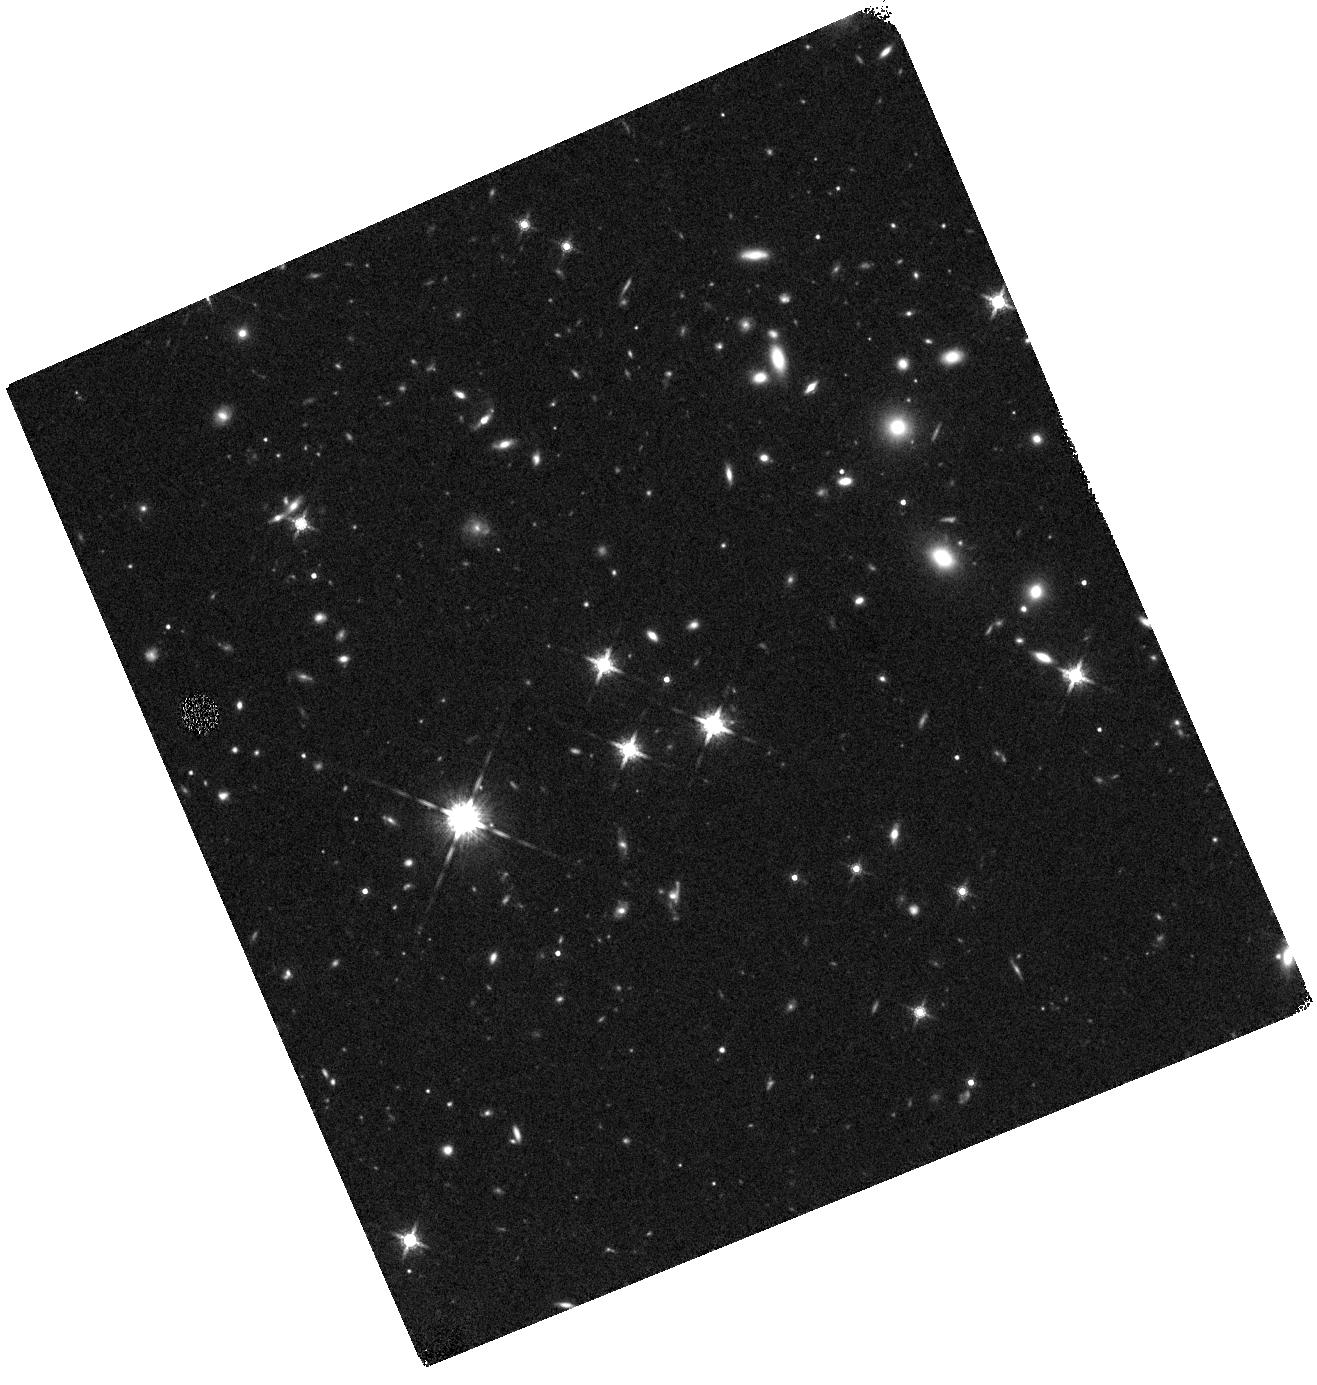
Target: SDSSJ215954.45-002150.1
Instrument: WFC3/IR
Filter: F160W
Exposure: 27 min
Observation ID: hst_12613_0h_wfc3_ir_f160w_ibqw0h

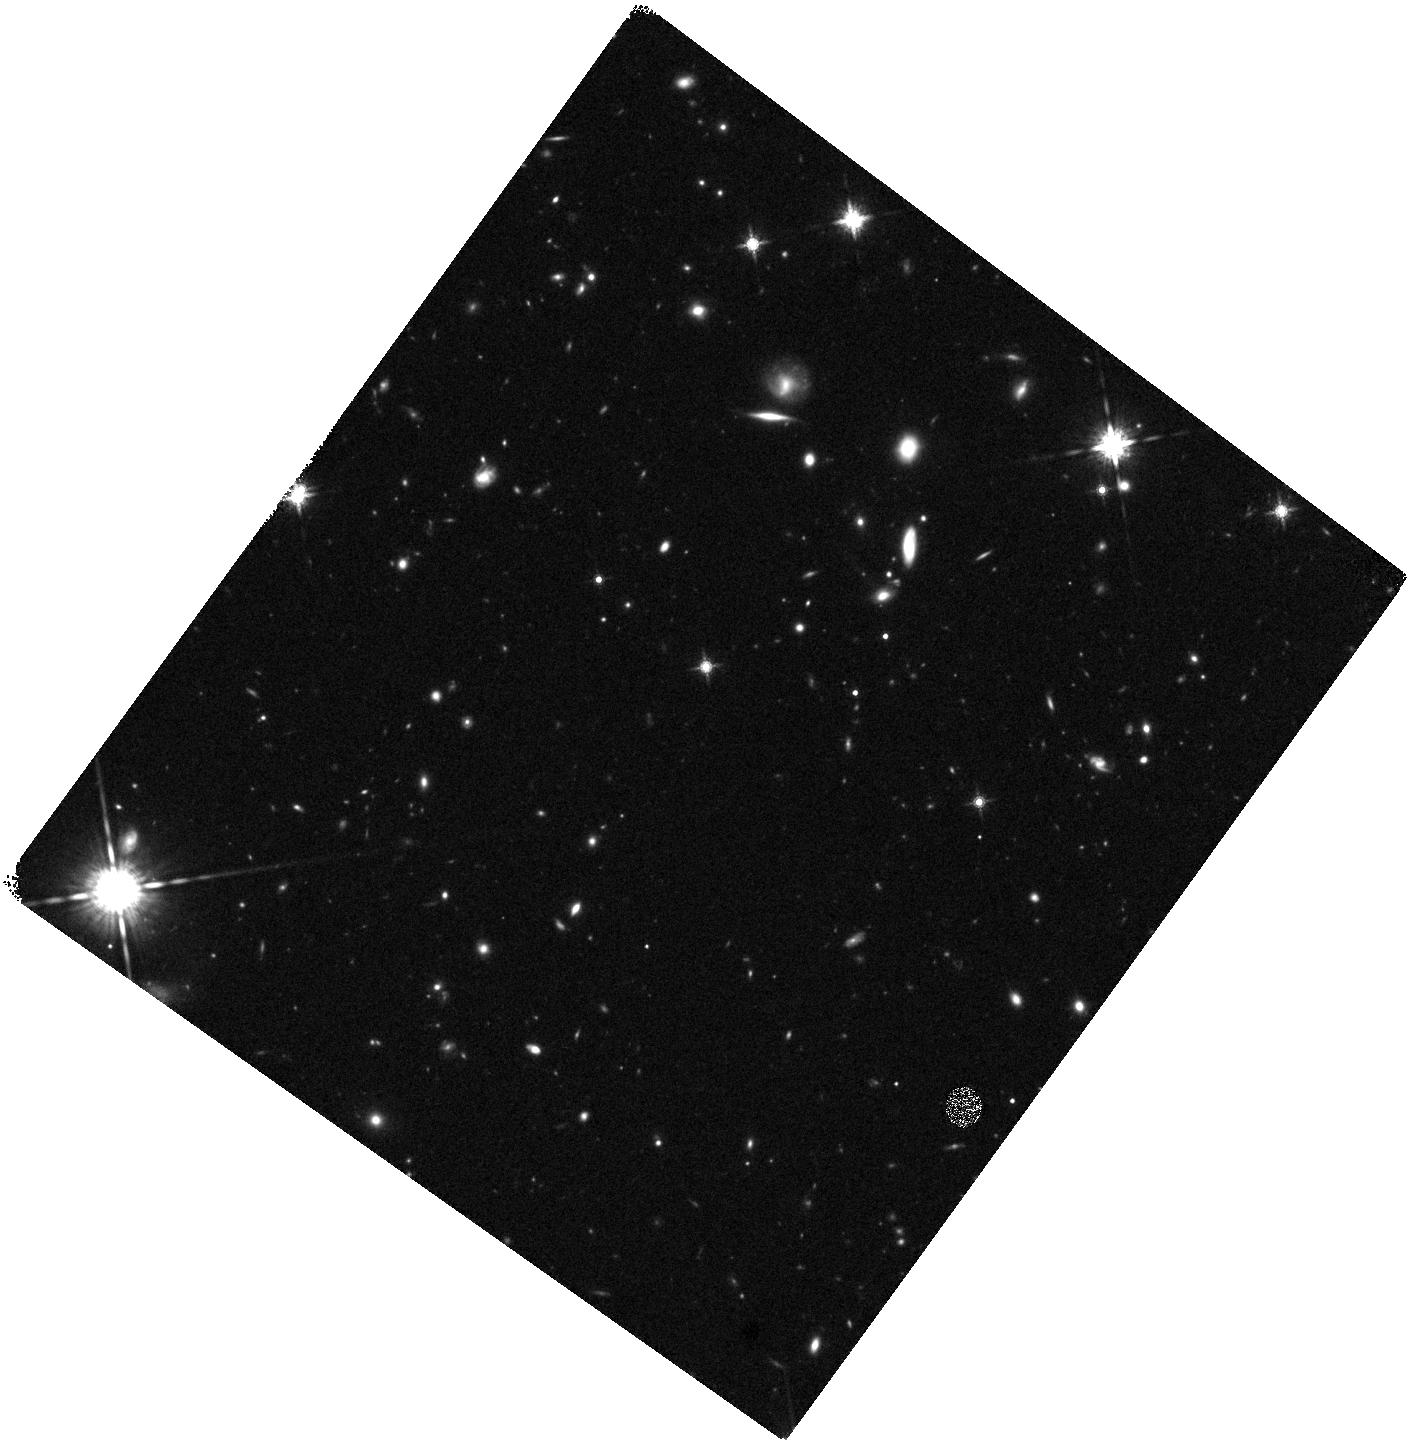
Target: SDSSJ085117.41+301838.7
Instrument: WFC3/IR
Filter: F160W
Exposure: 27 min
Observation ID: hst_12613_18_wfc3_ir_f160w_ibqw18

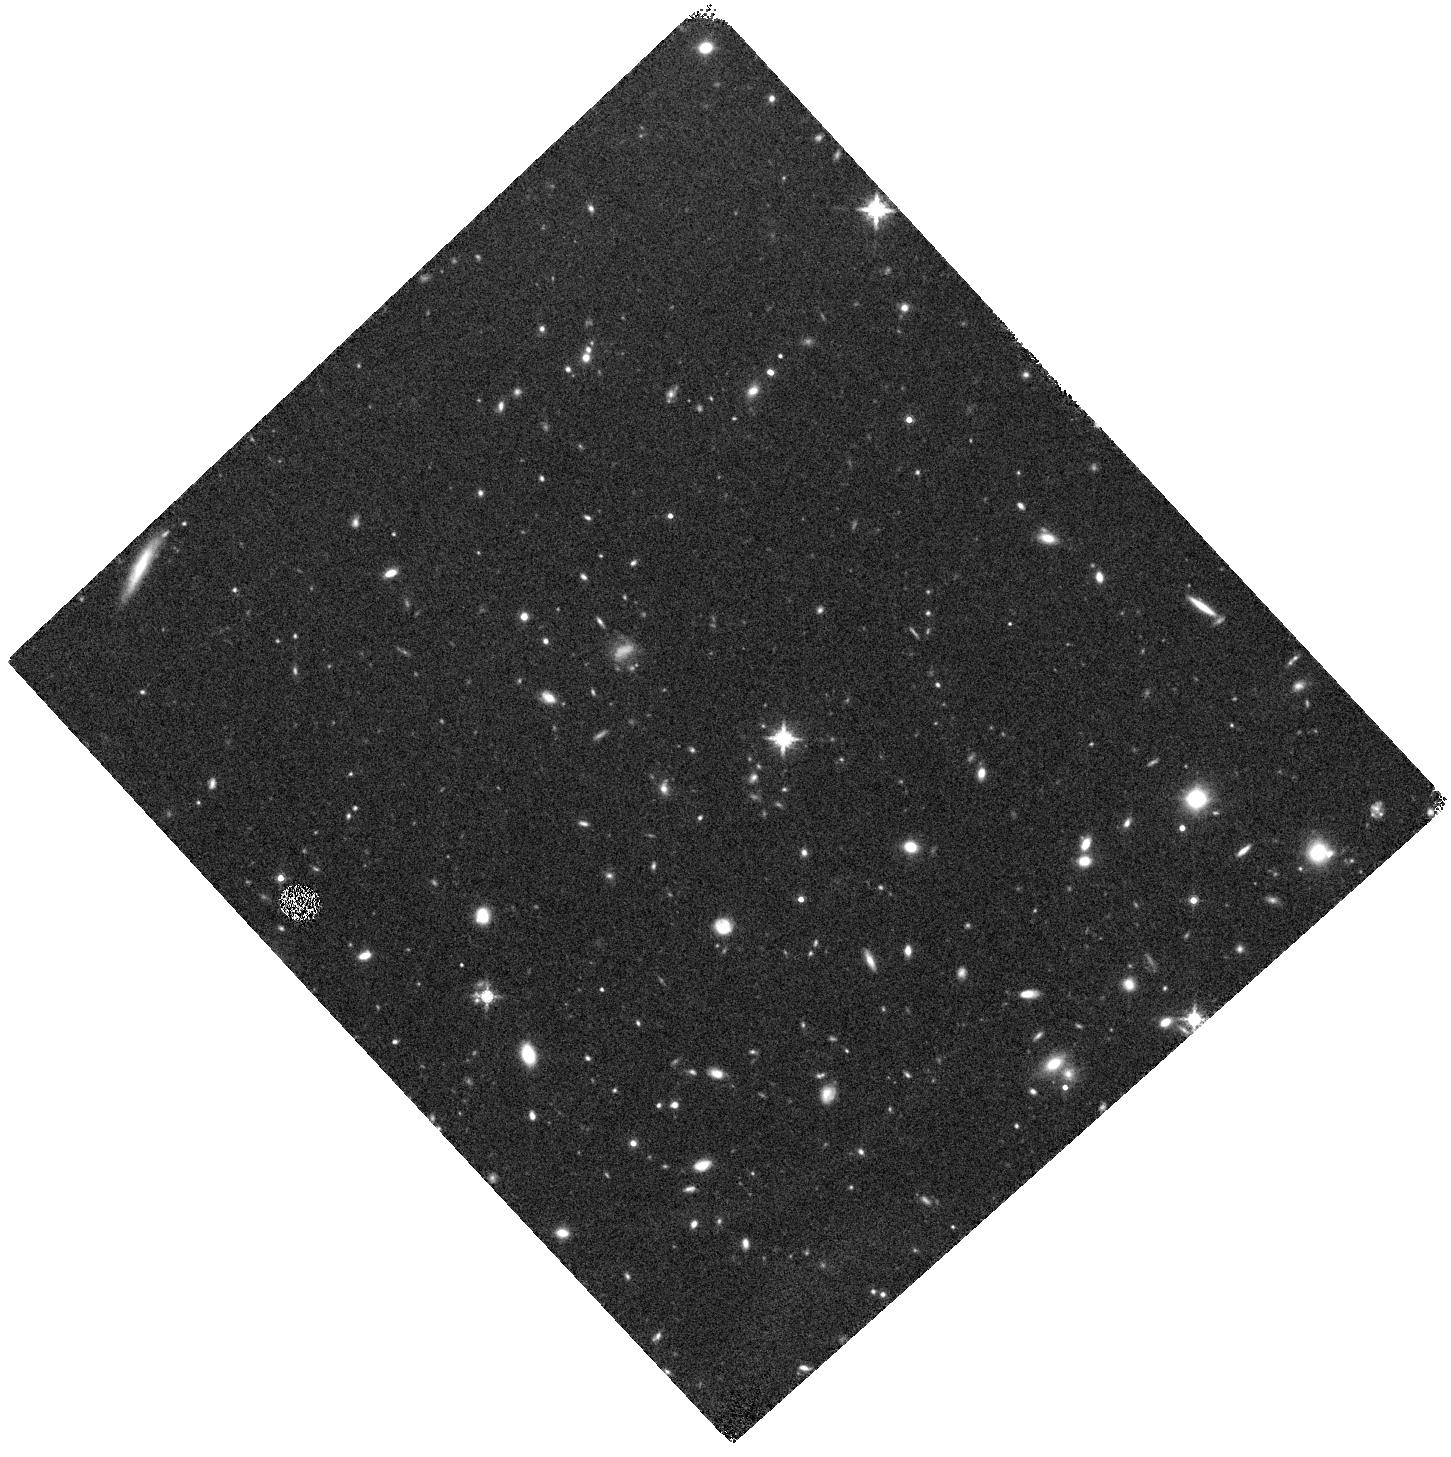
Target: SDSSJ113820.35+565652.8
Instrument: WFC3/IR
Filter: F160W
Exposure: 27 min
Observation ID: hst_12613_49_wfc3_ir_f160w_ibqw49

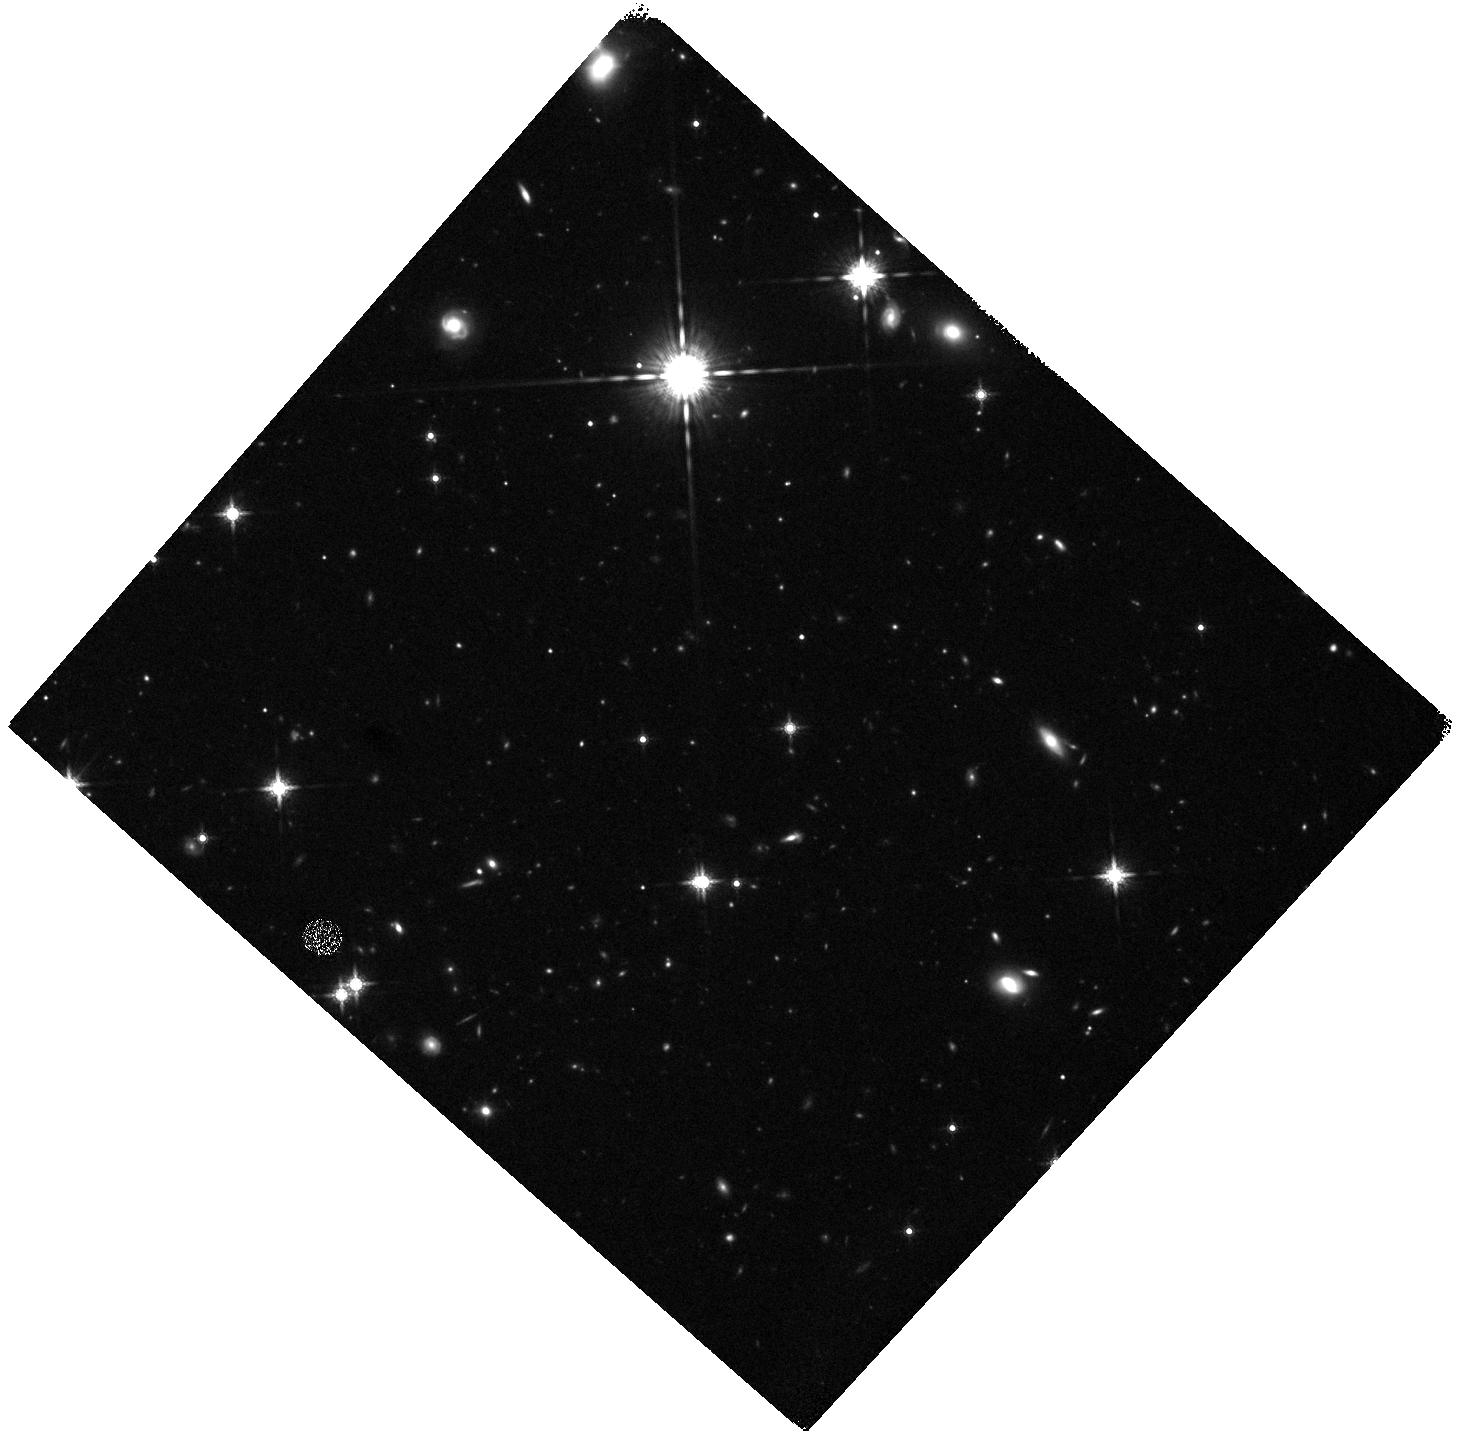
Target: SDSSJ081518.99+103711.5
Instrument: WFC3/IR
Filter: F160W
Exposure: 27 min
Observation ID: hst_12613_14_wfc3_ir_f160w_ibqw14

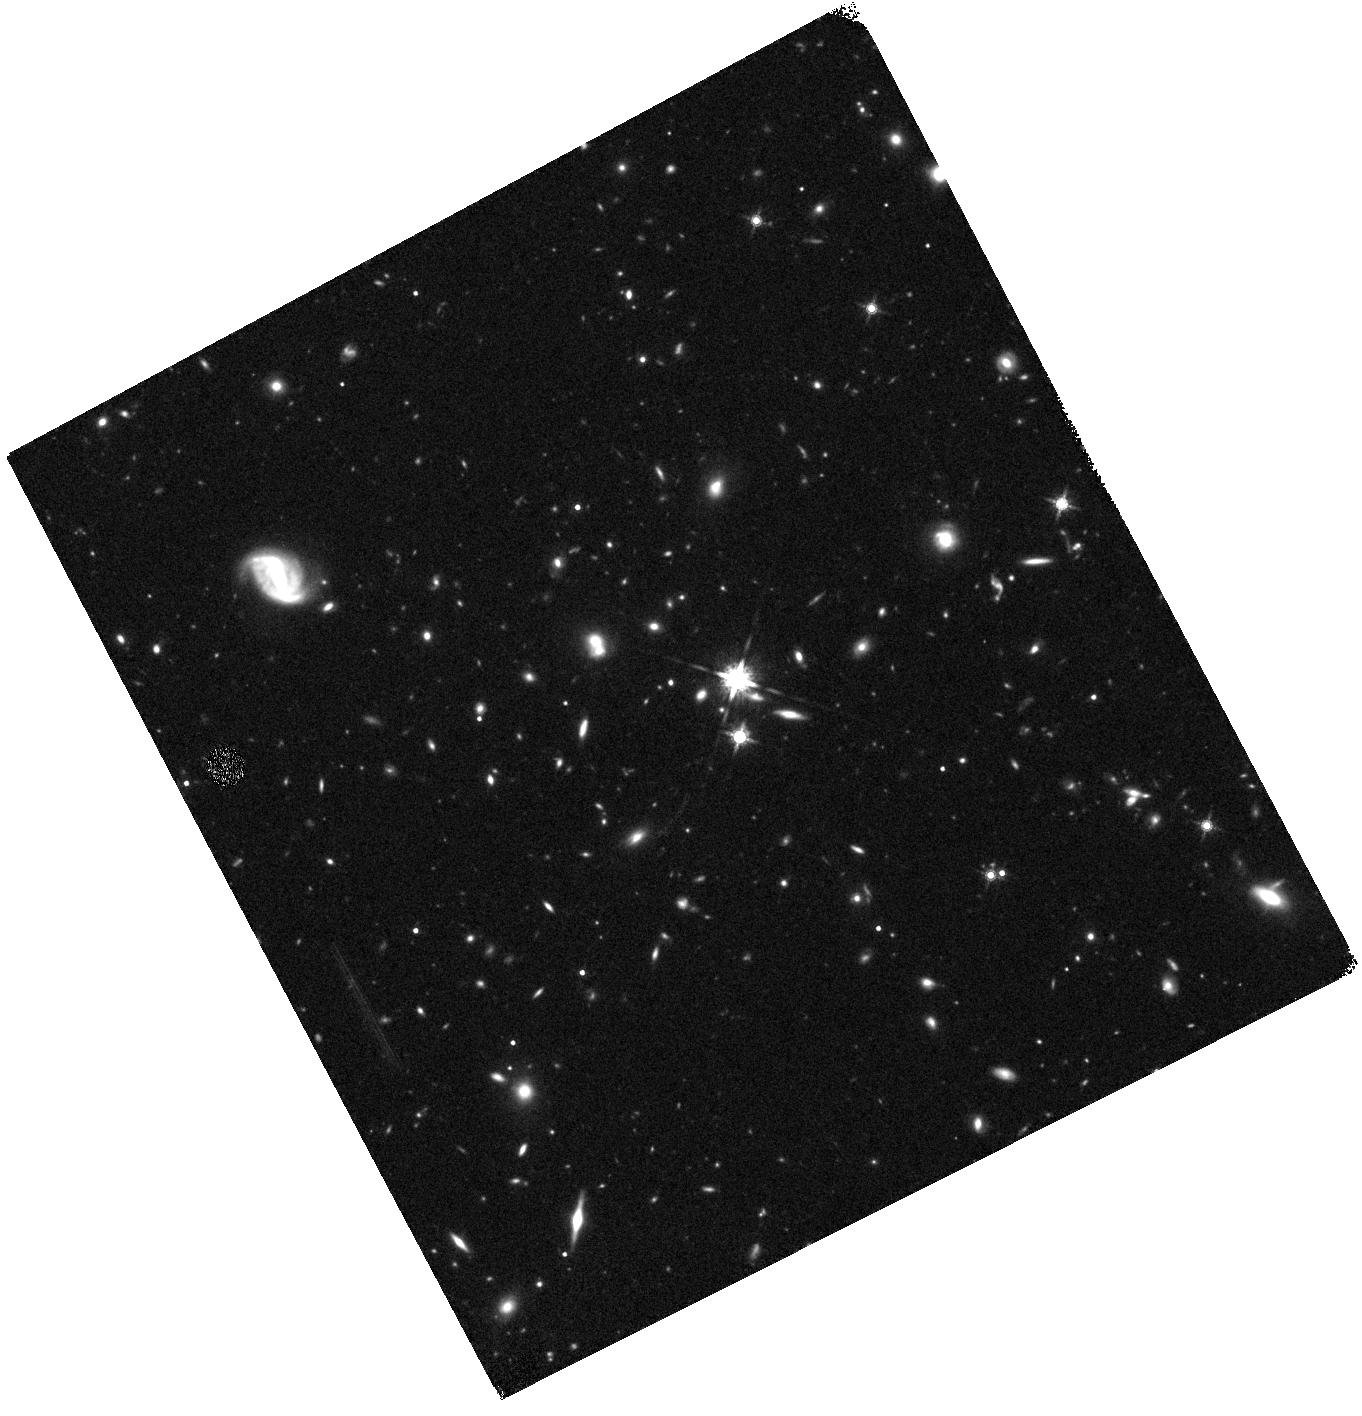
Target: SDSSJ232300.06+151002.4
Instrument: WFC3/IR
Filter: F160W
Exposure: 27 min
Observation ID: hst_12613_0m_wfc3_ir_f160w_ibqw0m

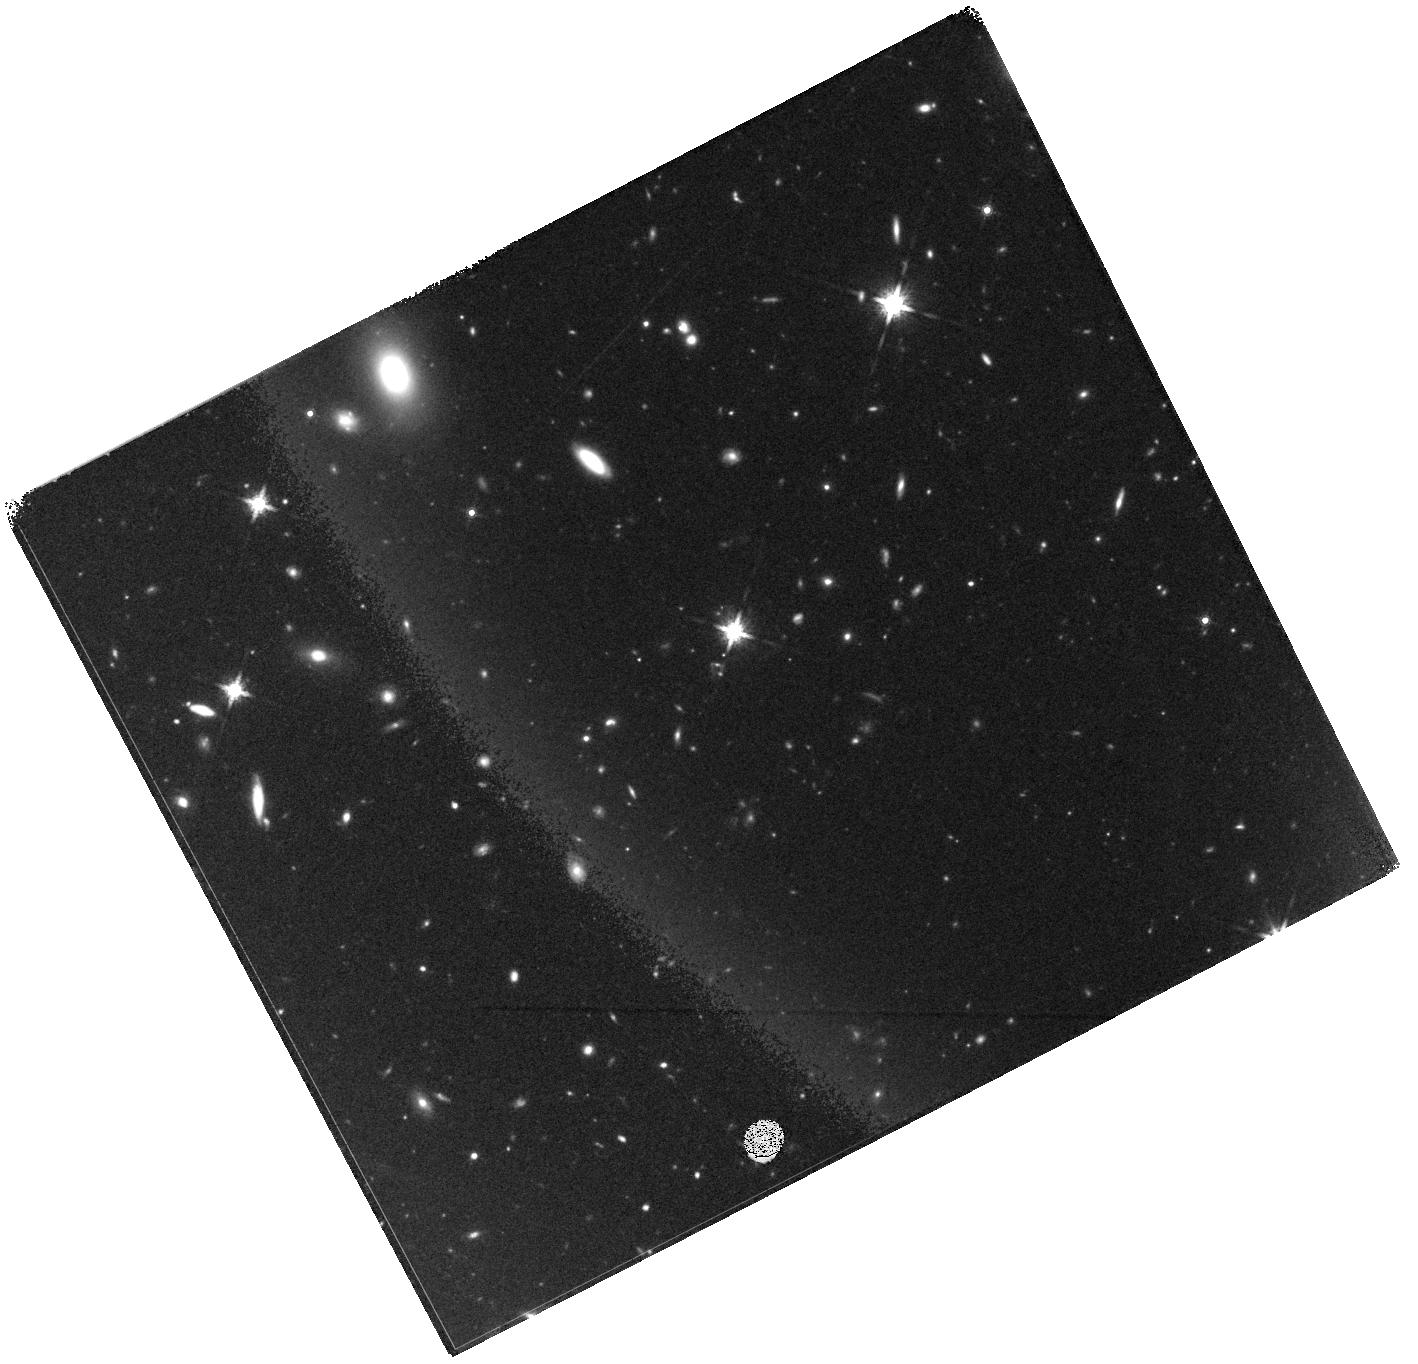
Target: SDSSJ143645.80+633637.9
Instrument: WFC3/IR
Filter: F160W
Exposure: 27 min
Observation ID: hst_12613_85_wfc3_ir_f160w_ibqw85

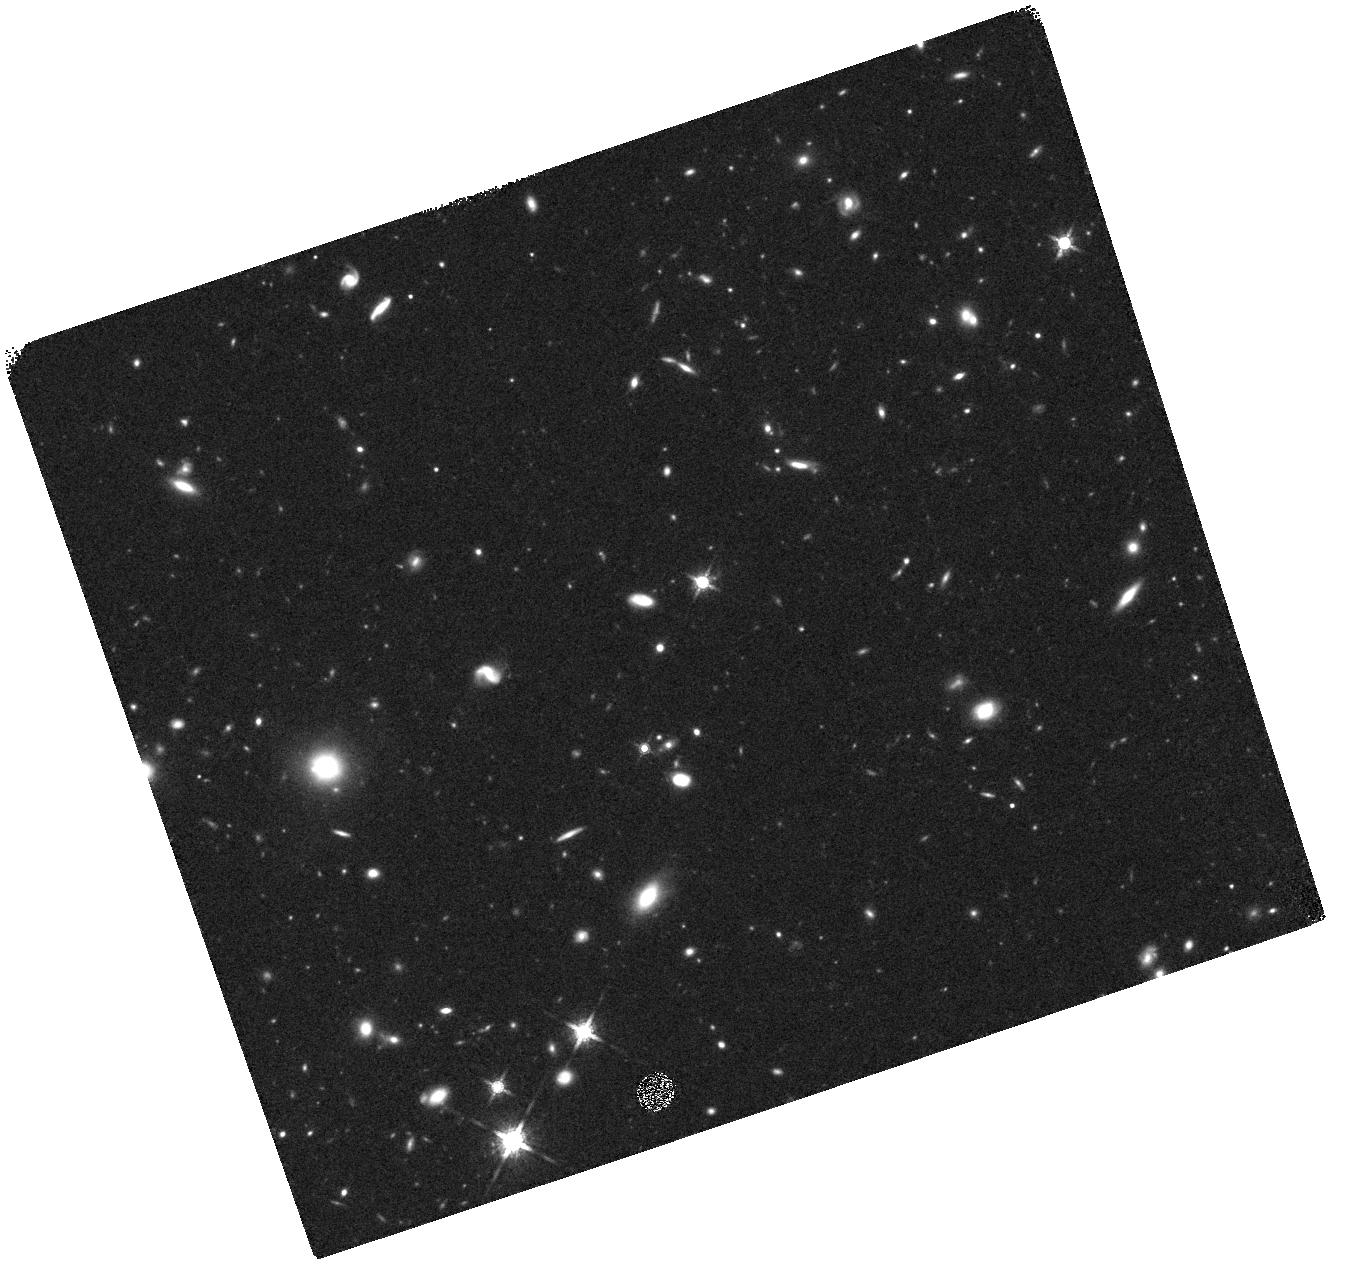
Target: SDSSJ131535.42+253643.9
Instrument: WFC3/IR
Filter: F160W
Exposure: 27 min
Observation ID: hst_12613_70_wfc3_ir_f160w_ibqw70

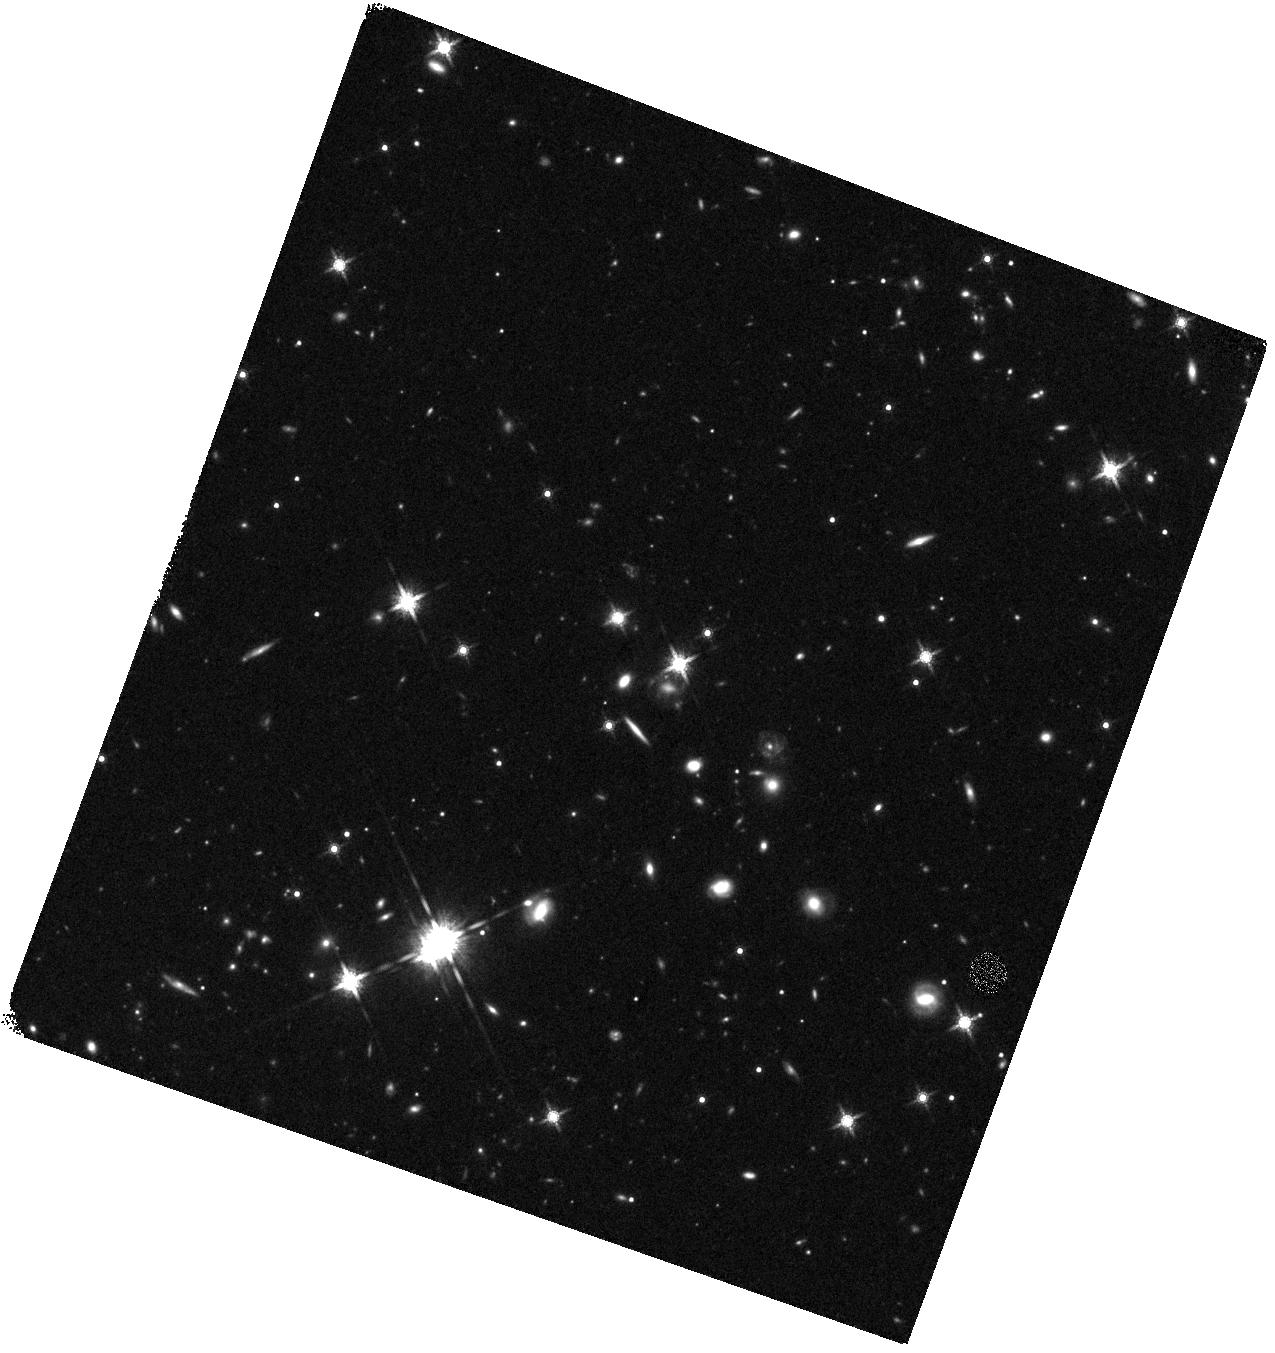
Target: SDSSJ215006.72+120620.6
Instrument: WFC3/IR
Filter: F160W
Exposure: 27 min
Observation ID: hst_12613_0g_wfc3_ir_f160w_ibqw0g

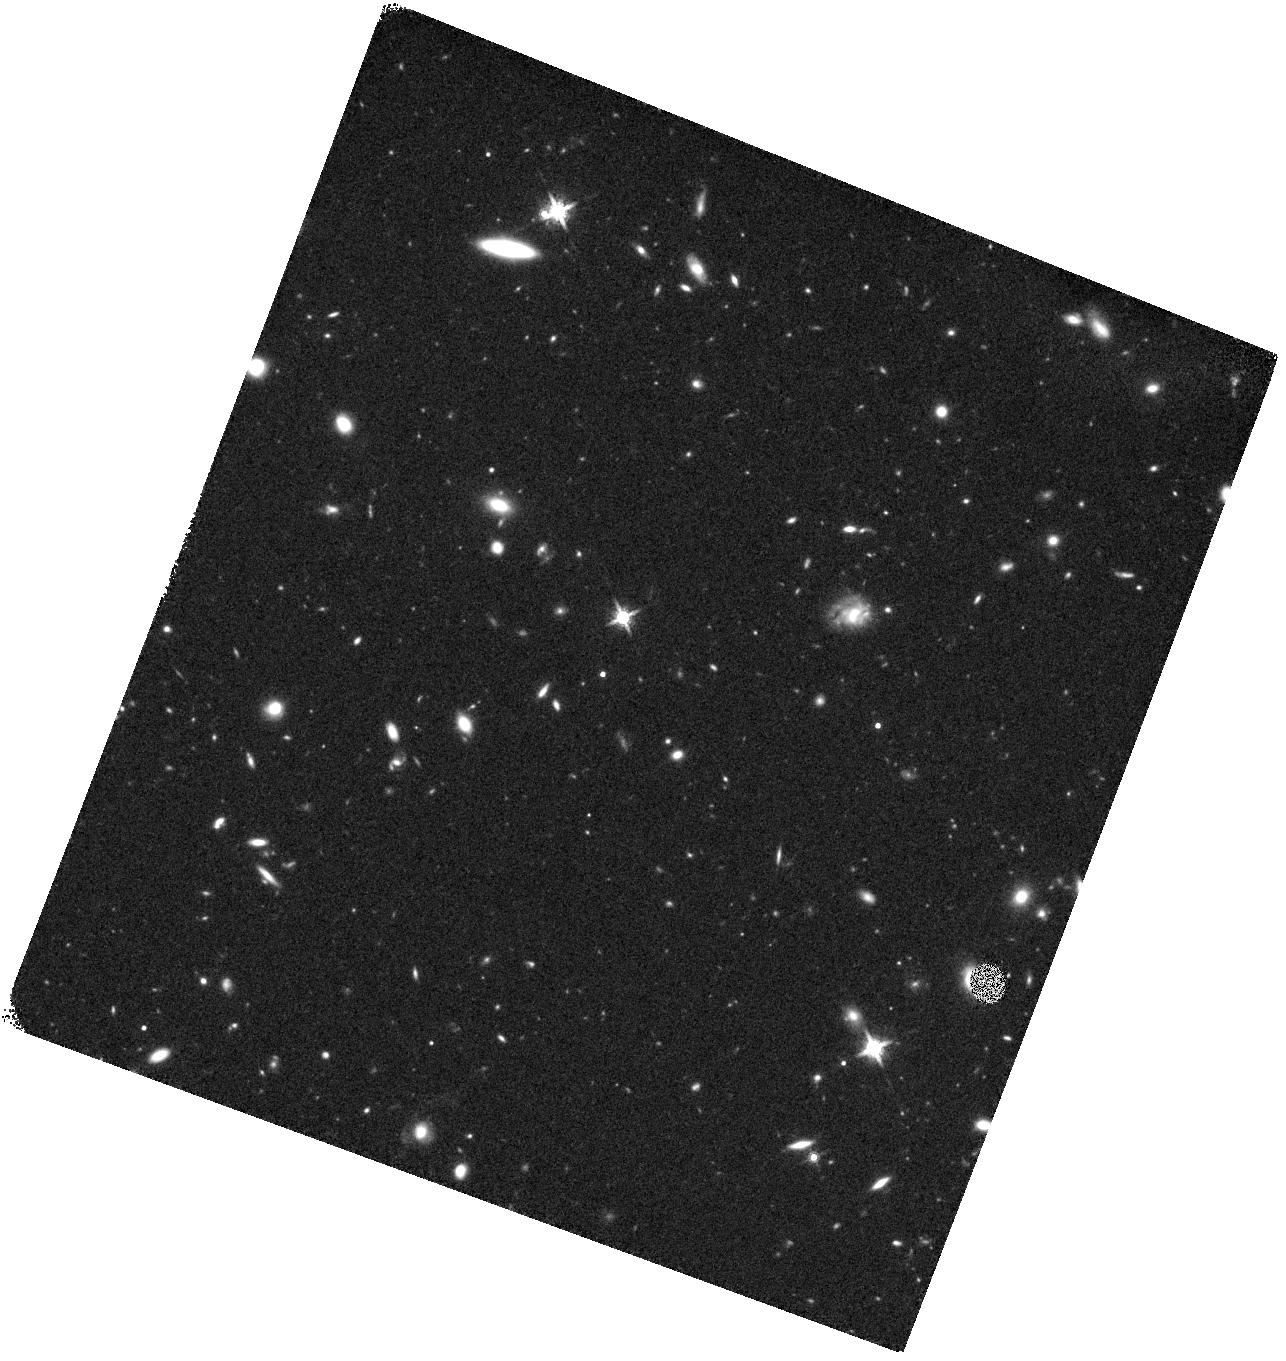
Target: SDSSJ135851.73+540805.3
Instrument: WFC3/IR
Filter: F160W
Exposure: 27 min
Observation ID: hst_12613_77_wfc3_ir_f160w_ibqw77

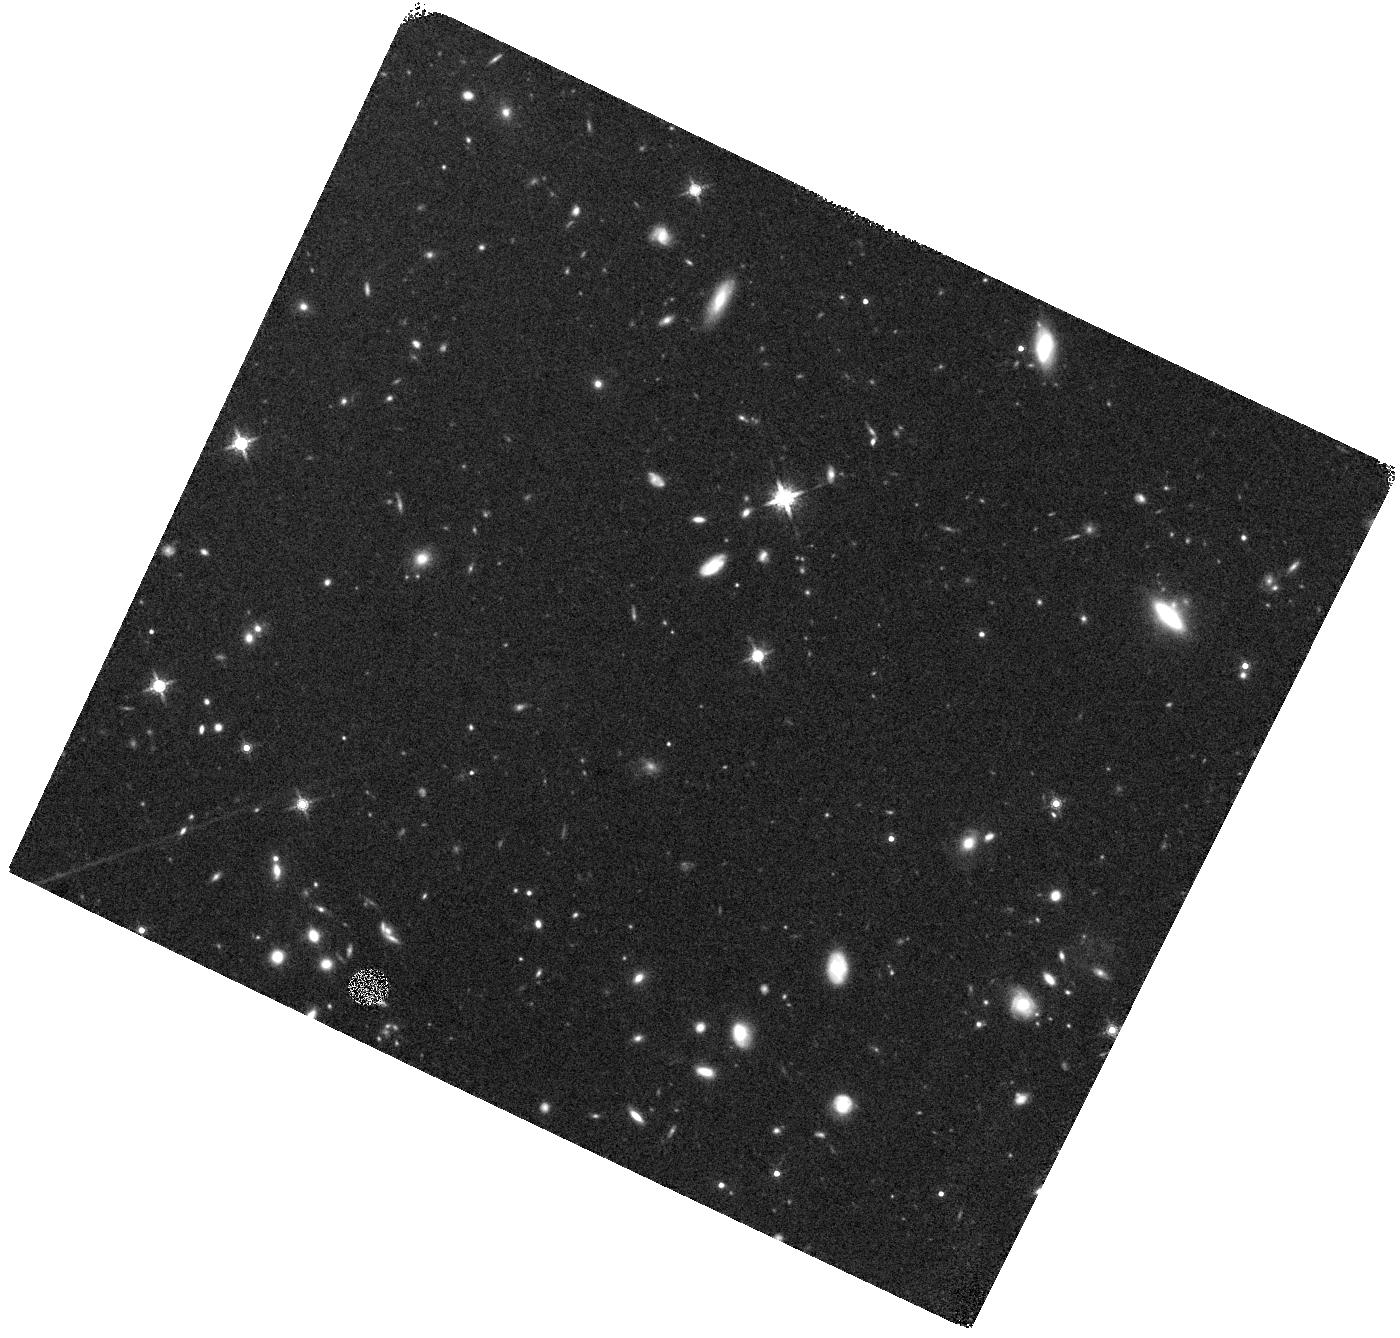
Target: SDSSJ094737.70+110843.3
Instrument: WFC3/IR
Filter: F160W
Exposure: 27 min
Observation ID: hst_12613_29_wfc3_ir_f160w_ibqw29

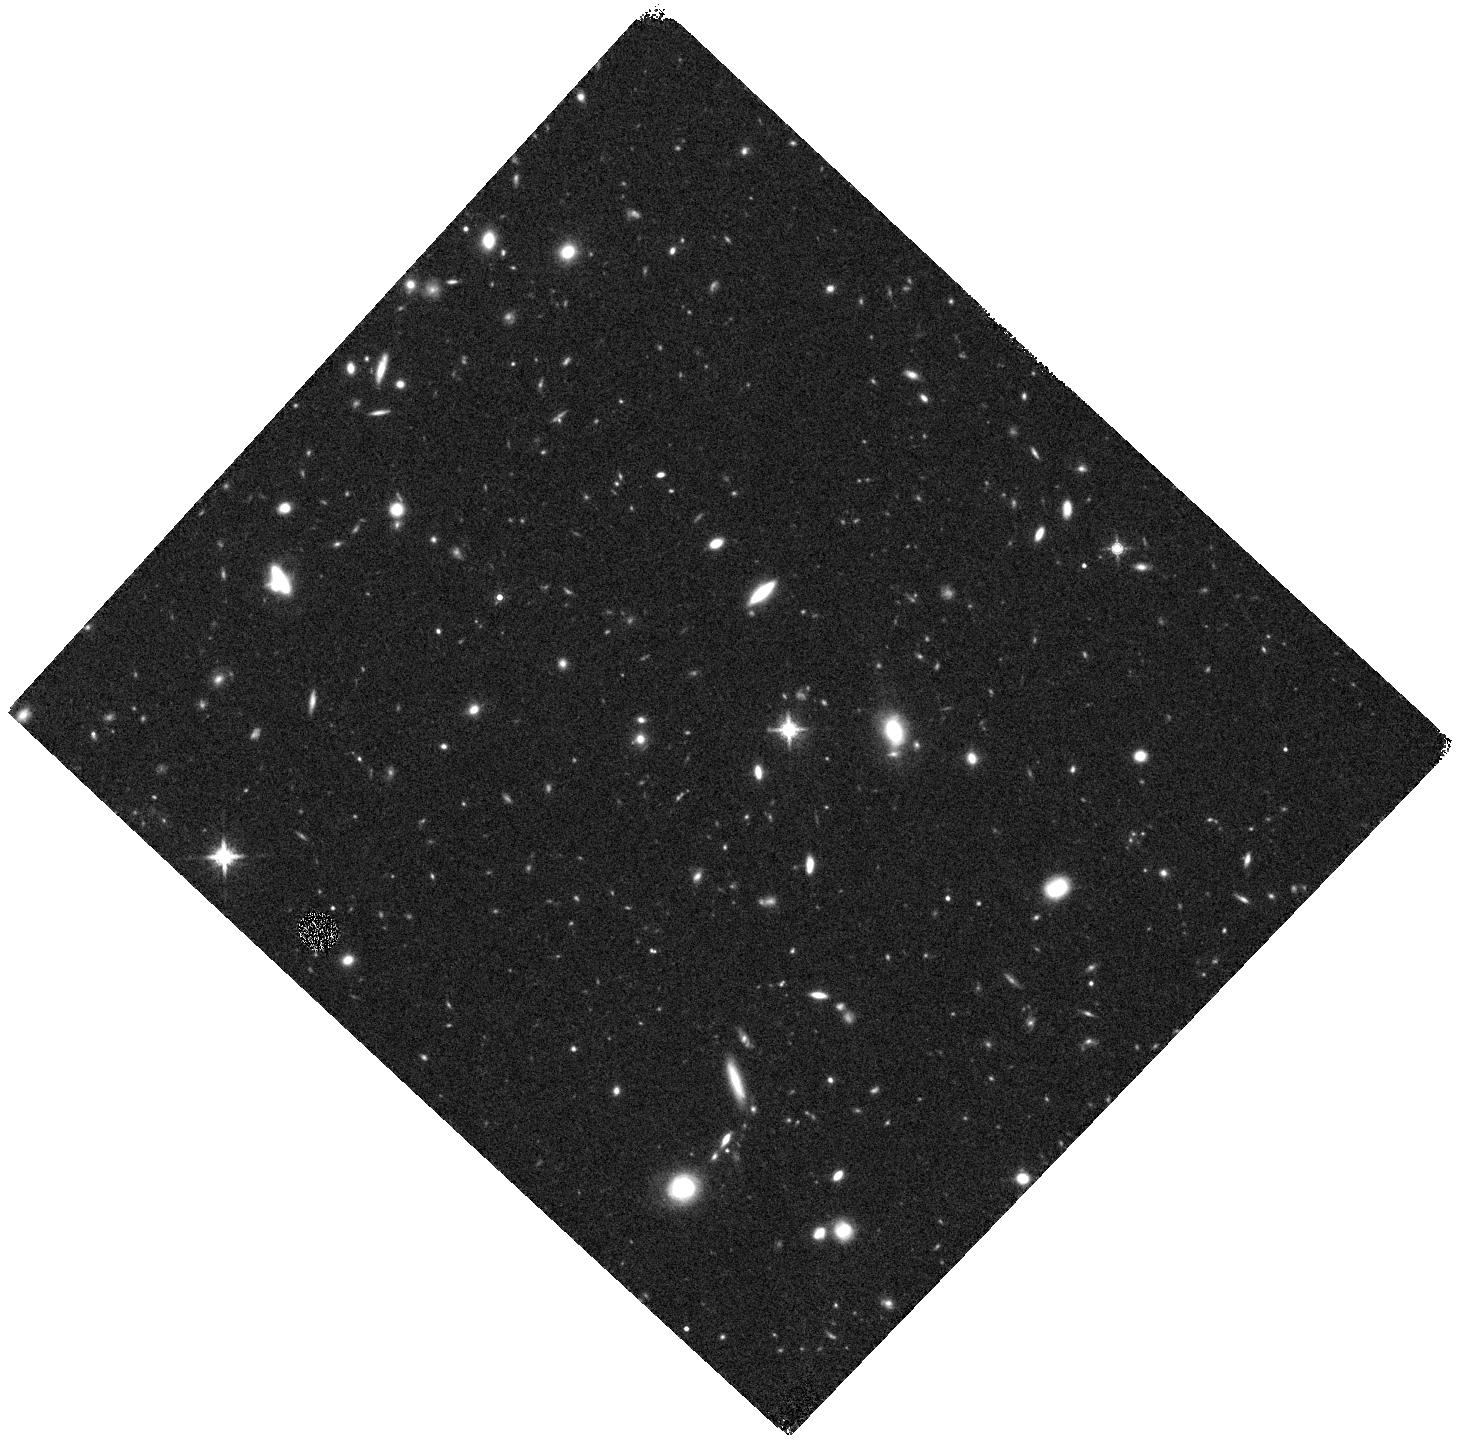
Target: SDSSJ120305.42+481313.1
Instrument: WFC3/IR
Filter: F160W
Exposure: 27 min
Observation ID: hst_12613_57_wfc3_ir_f160w_ibqw57

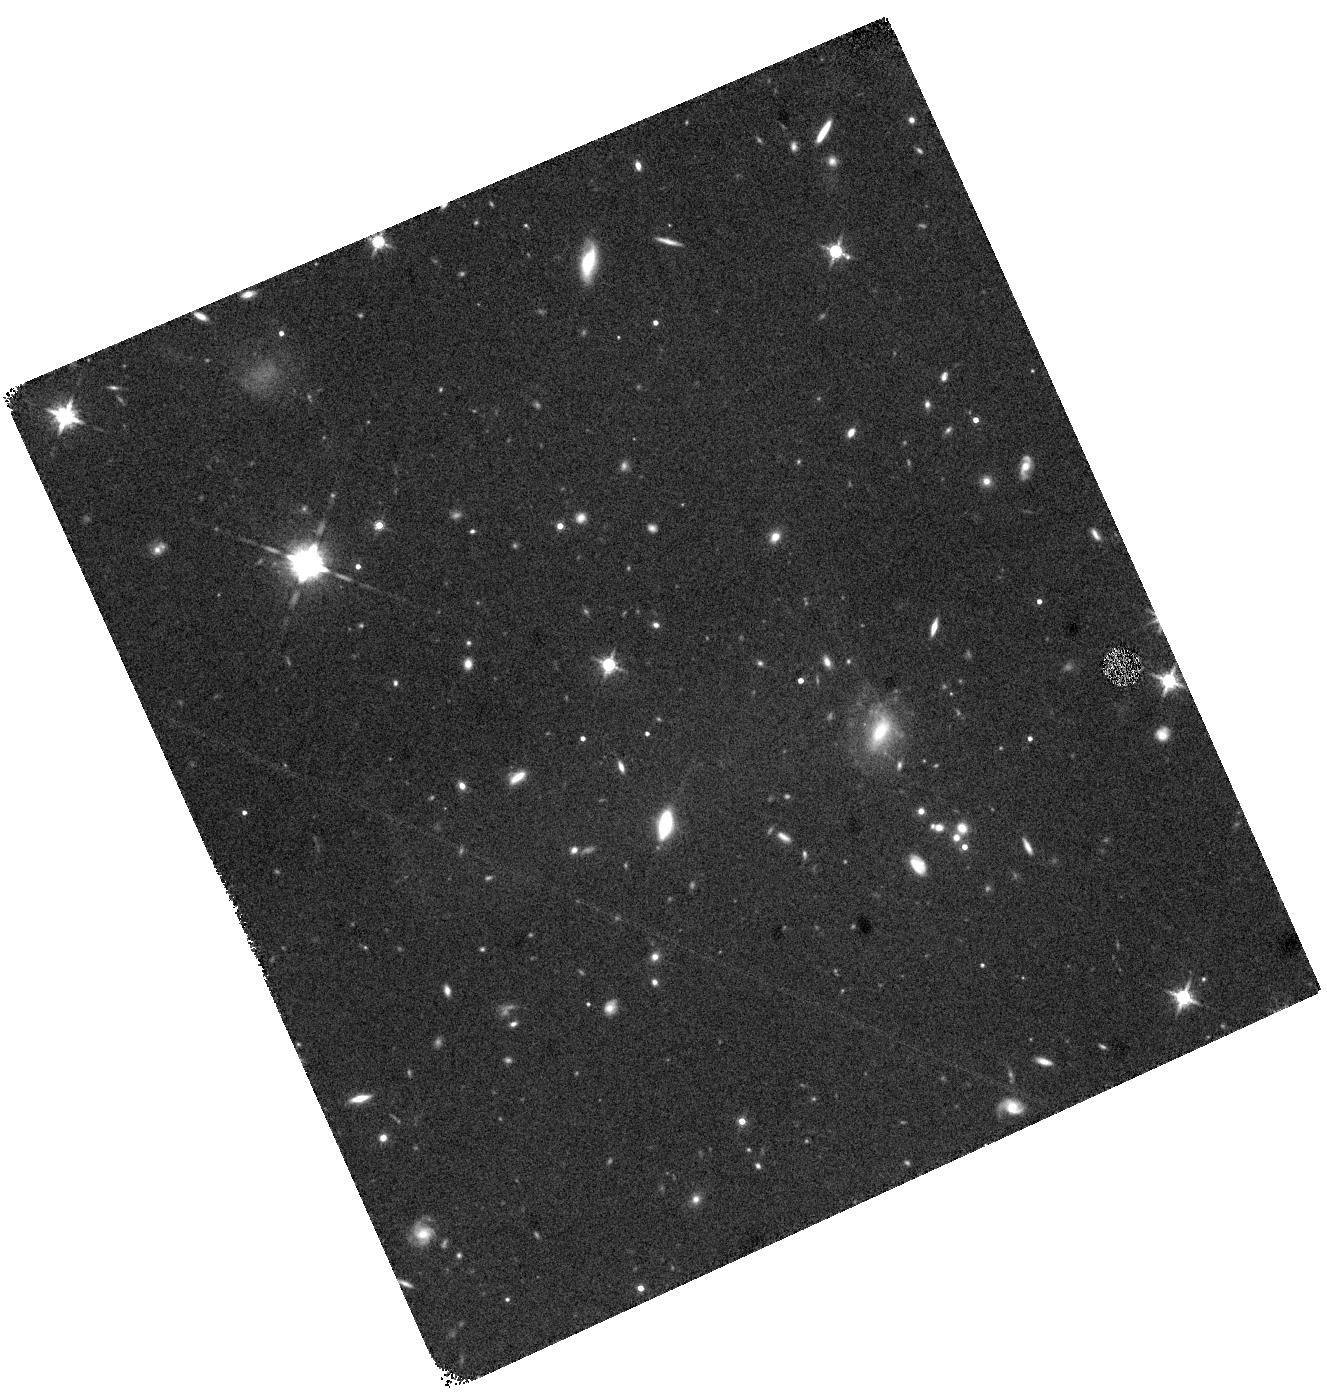
Target: SDSSJ220811.62-083235.1
Instrument: WFC3/IR
Filter: F160W
Exposure: 27 min
Observation ID: hst_12613_0j_wfc3_ir_f160w_ibqw0j

Are major galaxy mergers a significant mechanism to trigger massive black hole growth at z=2? (PI: Jahnke, Knud)

We propose to test the common and plausible, but empirically unsupported assumption that black hole accretion in luminous quasars is triggered by major, gas-rich mergers. We have already shown with the aid of ACS imaging that at recent times, since z~1, there is no evidence for triggering of nuclear activity being dominated by merging. Crucially, with the arrival of WFC3, such a test has now also become possible at the peak of black hole growth (at z~2), where the mode of accretion may well be different and, indeed, related to merger events. We will obtain WFC3/IR SNAPshot observations of ~45 high-mass quasars at z~2 with luminosities that dominate the luminosity function and, hence, black hole growth. Careful subtraction of nuclear point source contributions will allow us to distinguish the morphological properties of the host galaxies and identify merger signatures. The inferred major merger fraction will then be compared to the major merger fraction in a sample of 150 galaxies without active nucleus but that are similar in mass and redshift, and analyzed in a fully analogous manner. This comparison sample will be constructed from the currently ongoing and already partially completed multi-cycle treasury program CANDELS. From the sample sizes and the demonstrated ability to identify major mergers in WFC3 imaging, even in the presence of a dominating nuclear light source, it follows that we will determine at the 95% confidence level whether luminous quasars have an increased merger fraction by at least a factor two and, hence, whether at z~2 major mergers play a significant role in black hole accretion.